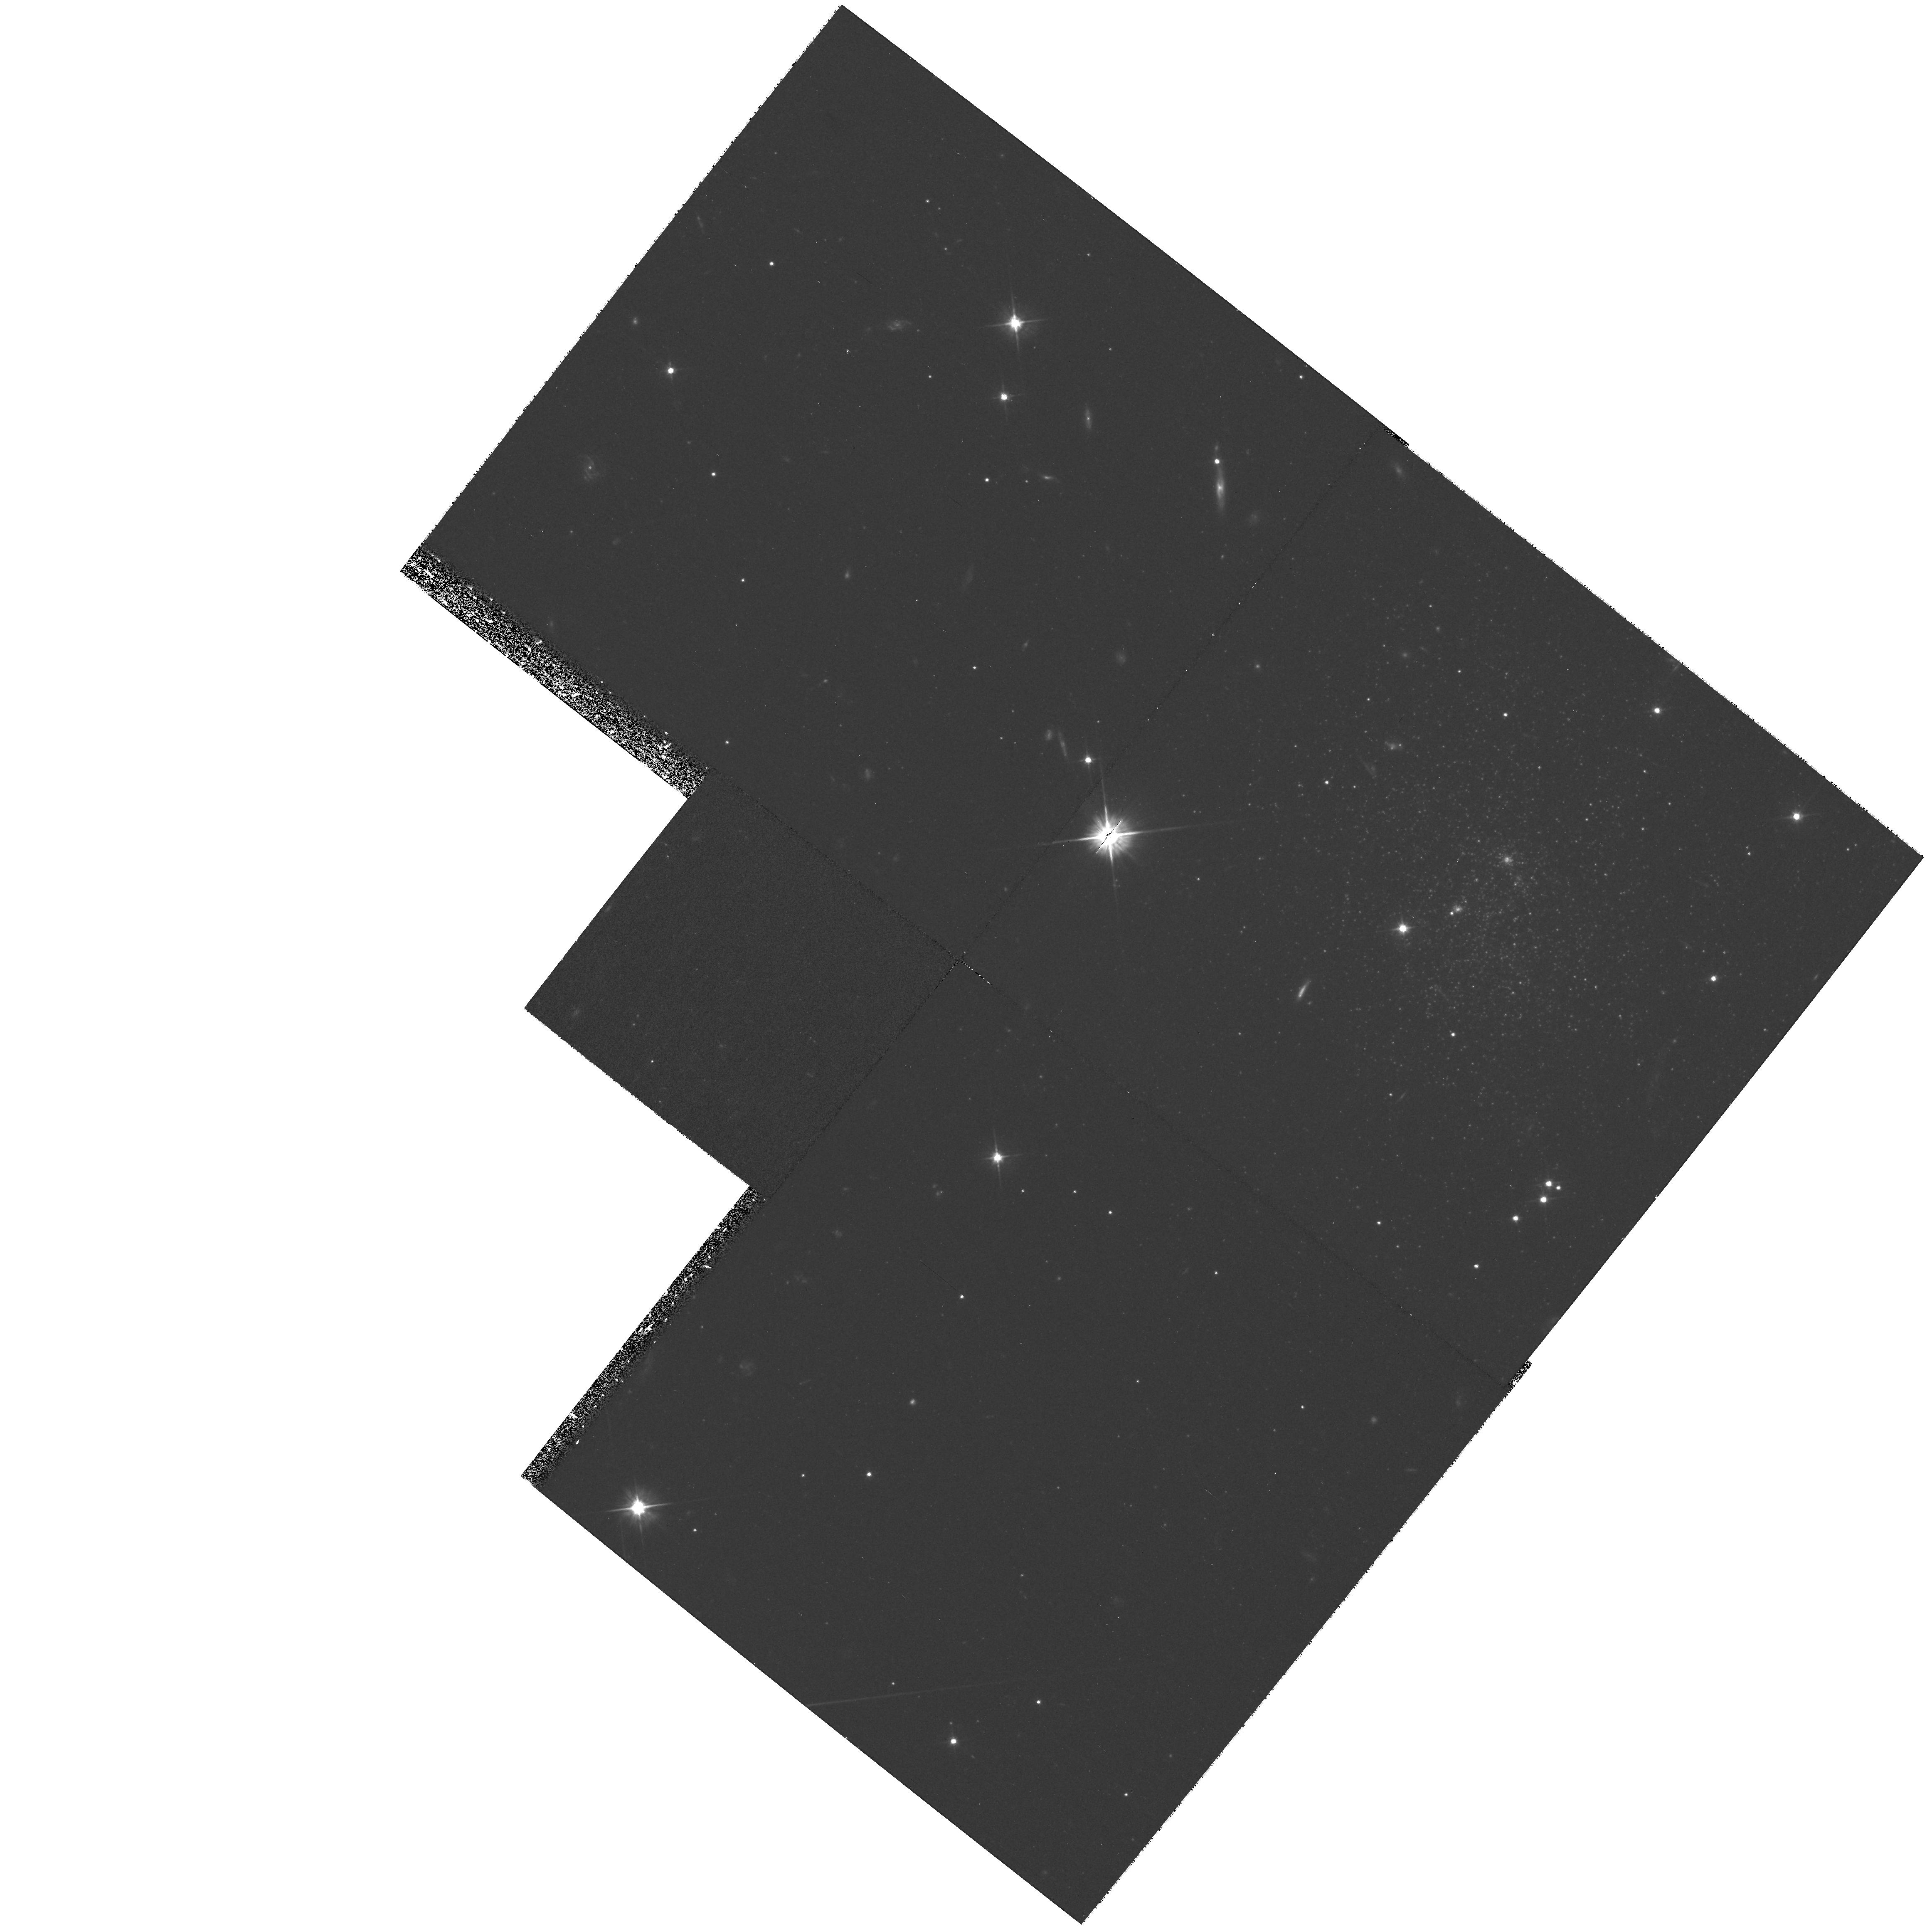
Target: HIPASS1321-31
Instrument: WFPC2/PC
Filter: F555W
Exposure: 1.4 h
Observation ID: hst_9115_01_wfpc2_pc_f555w_u6dt01

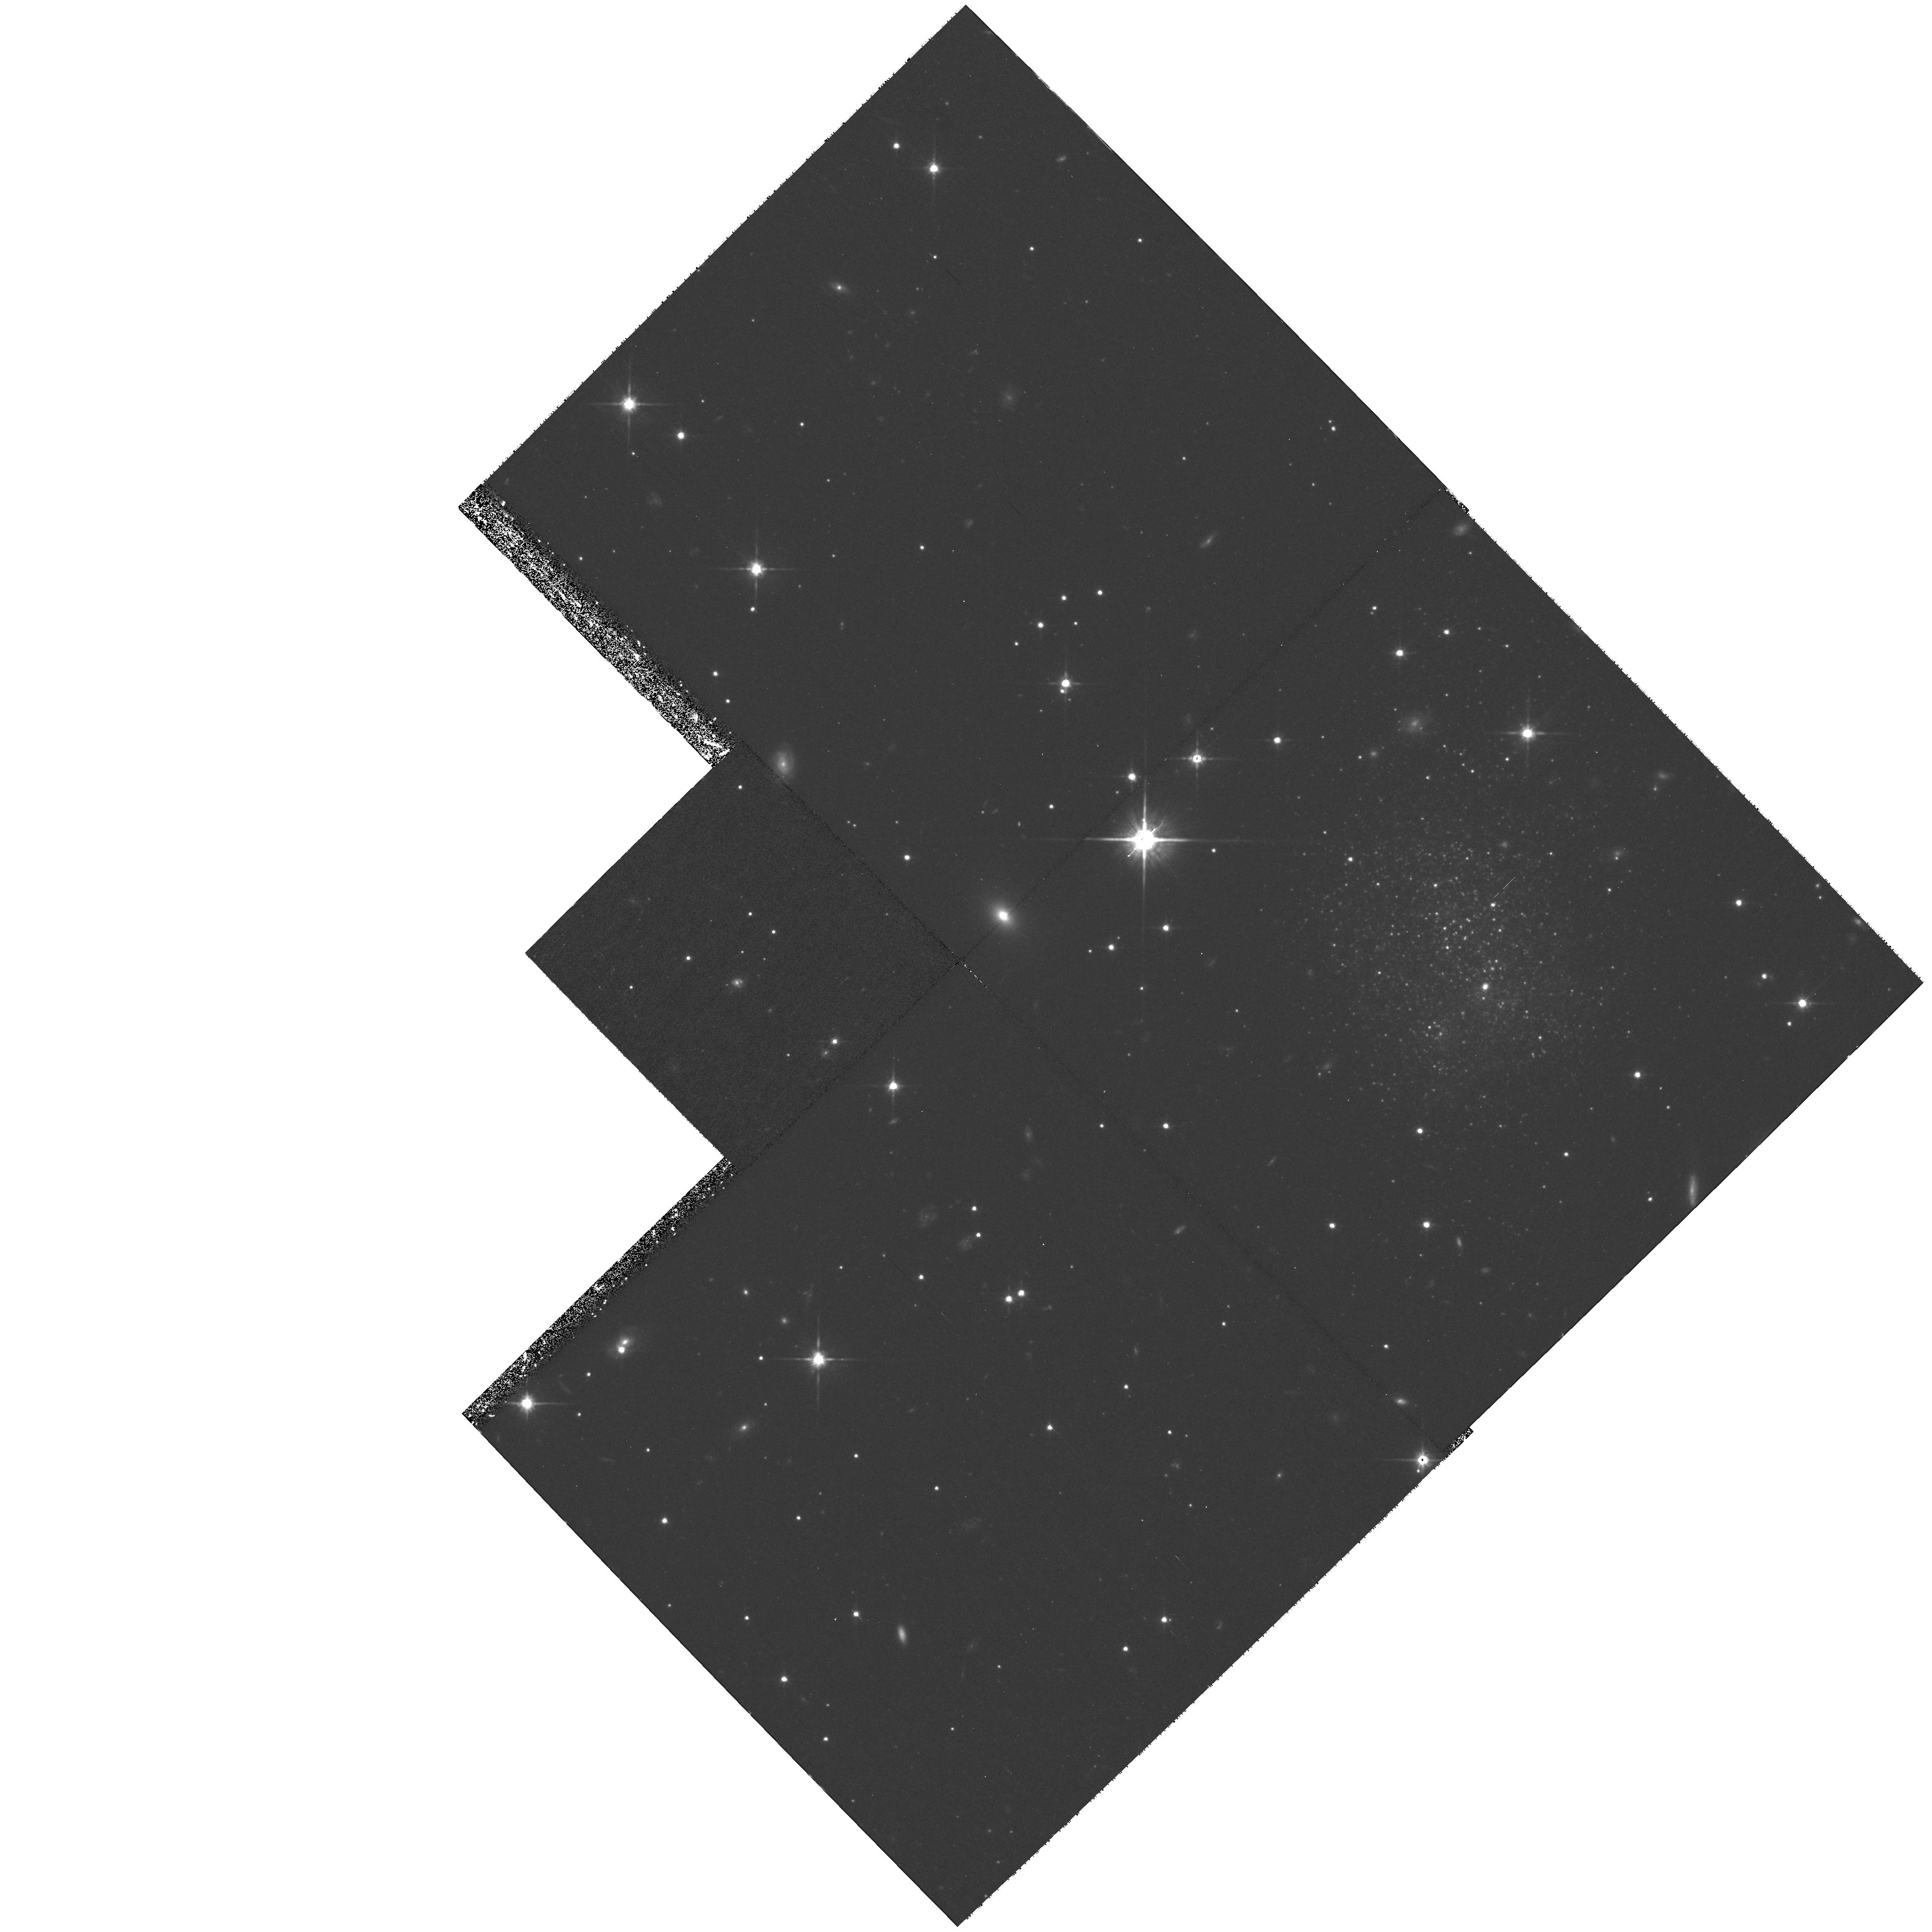
Target: HIPASS1337-39
Instrument: WFPC2/PC
Filter: F814W
Exposure: 1.4 h
Observation ID: hst_9115_03_wfpc2_pc_f814w_u6dt03

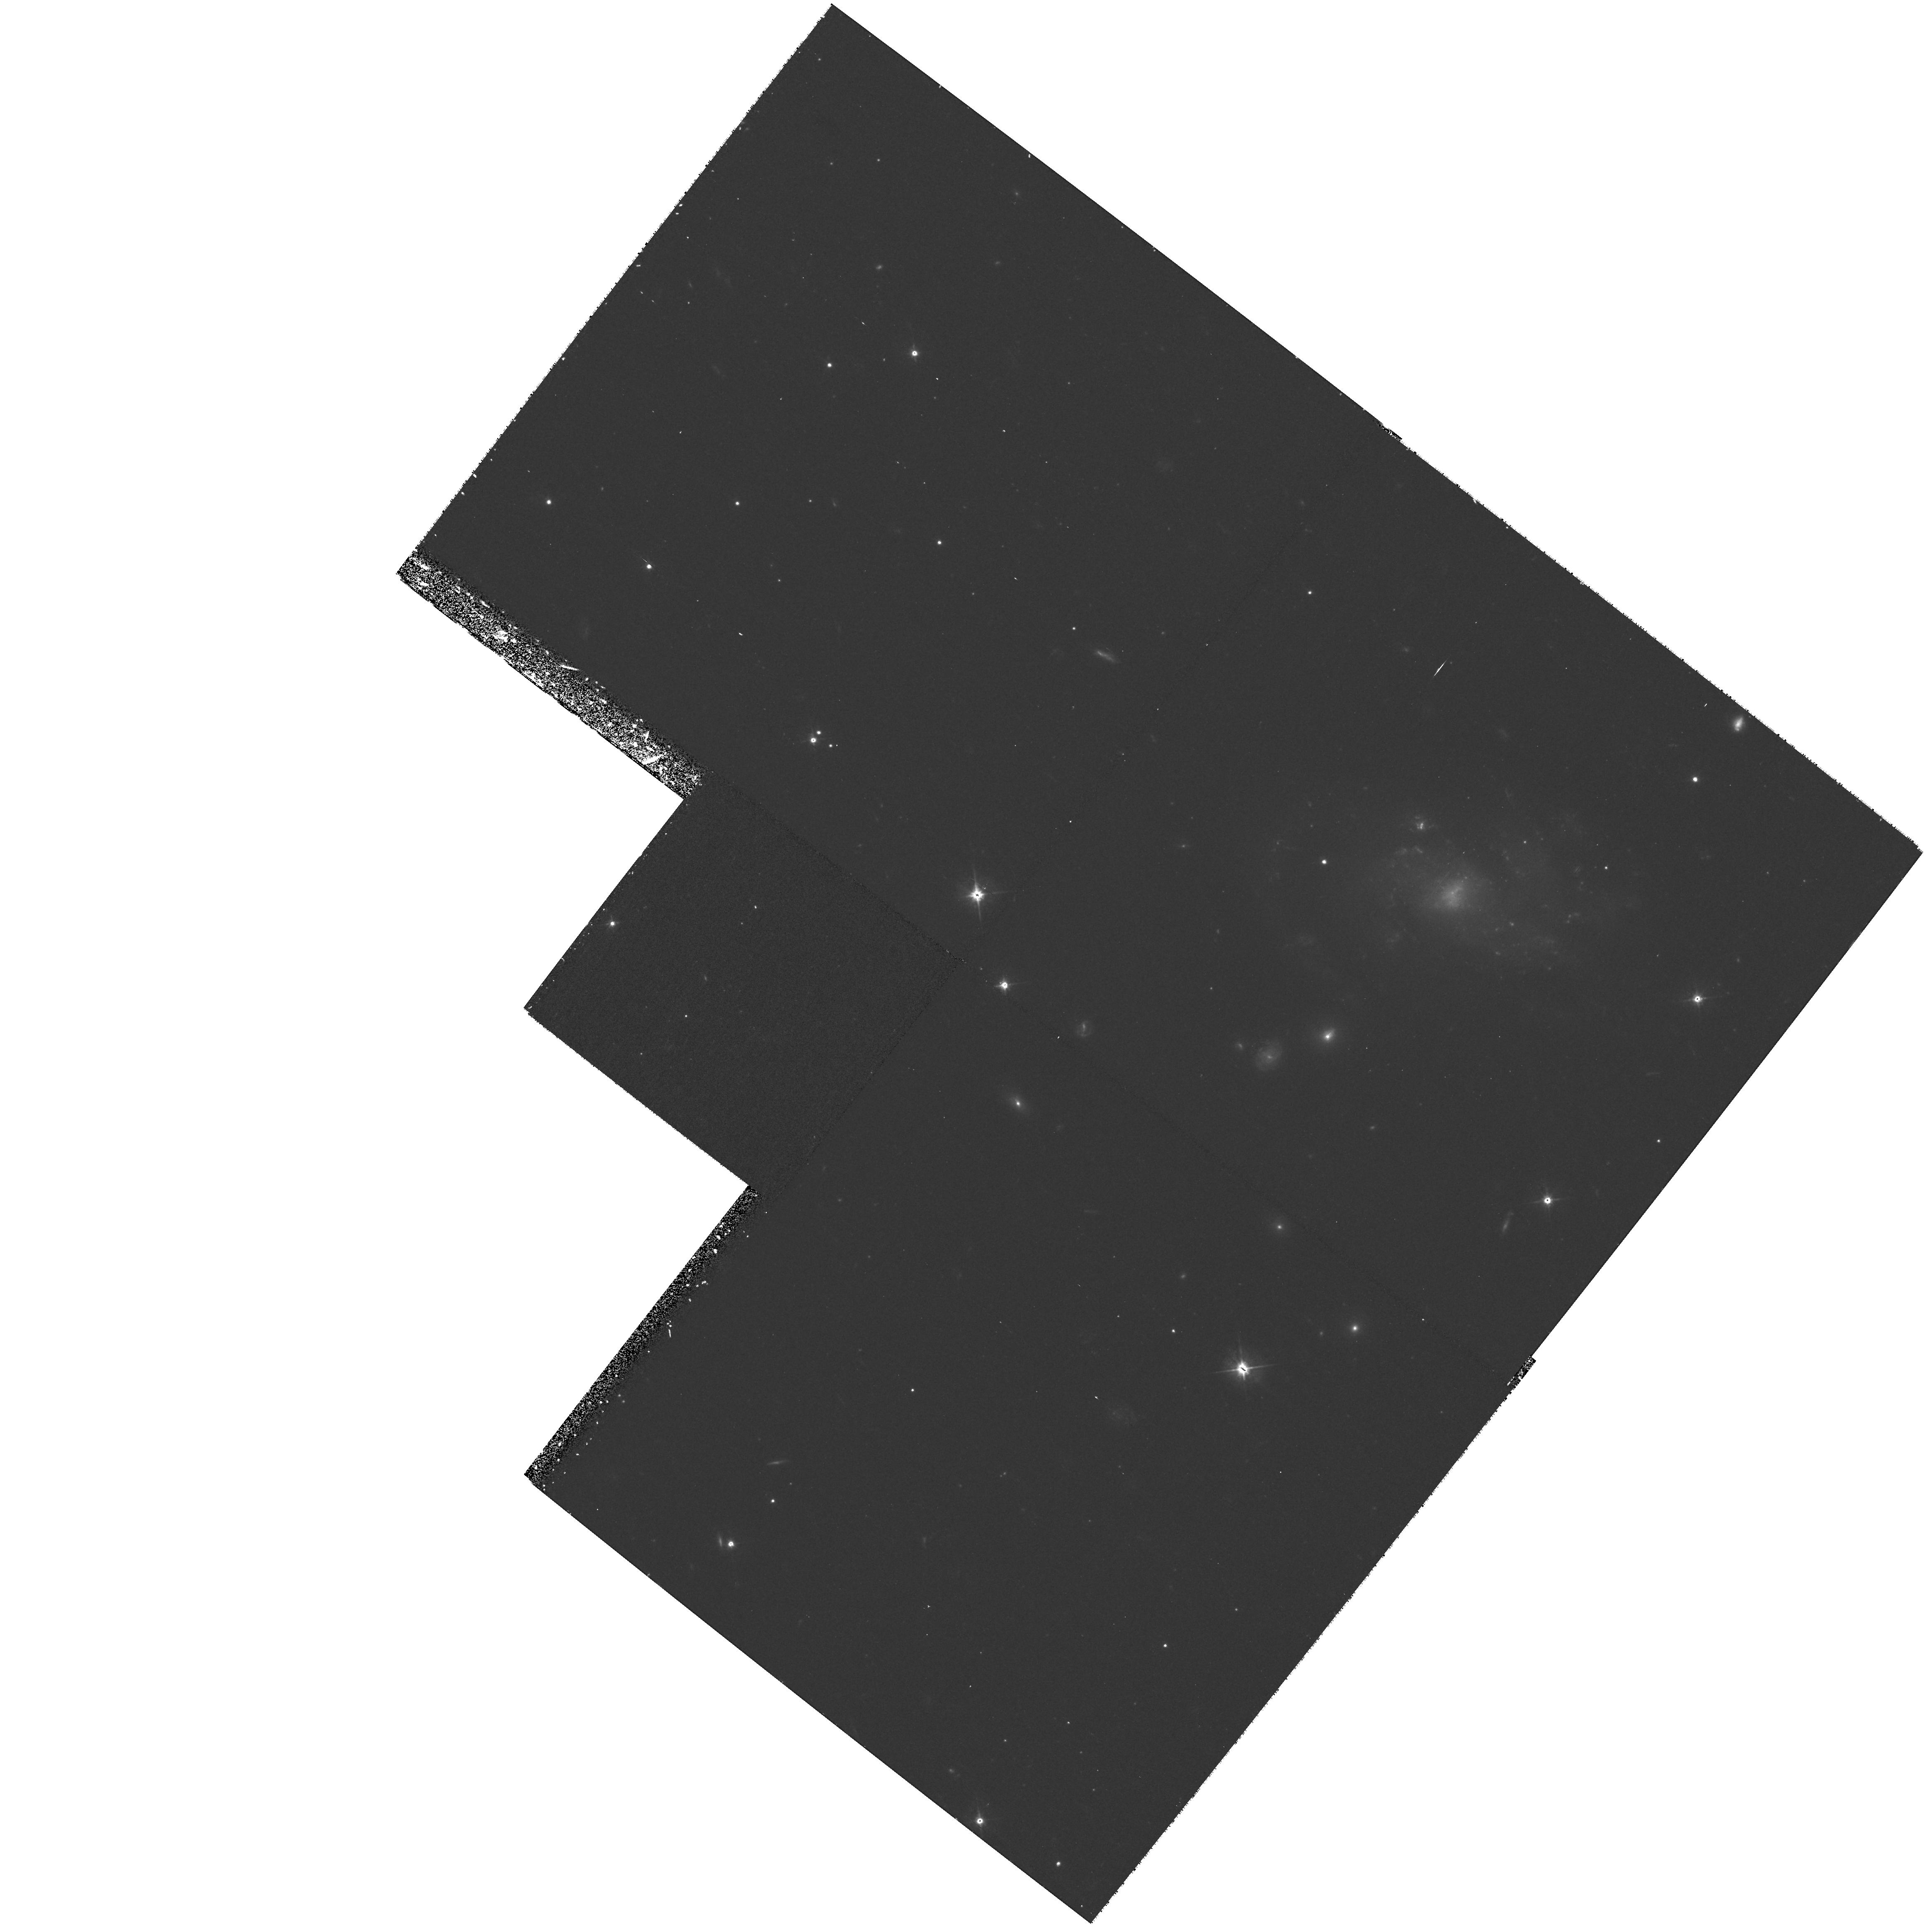
Target: HIPASS1328-30
Instrument: WFPC2/PC
Filter: F555W
Exposure: 1.4 h
Observation ID: hst_9115_02_wfpc2_pc_f555w_u6dt02

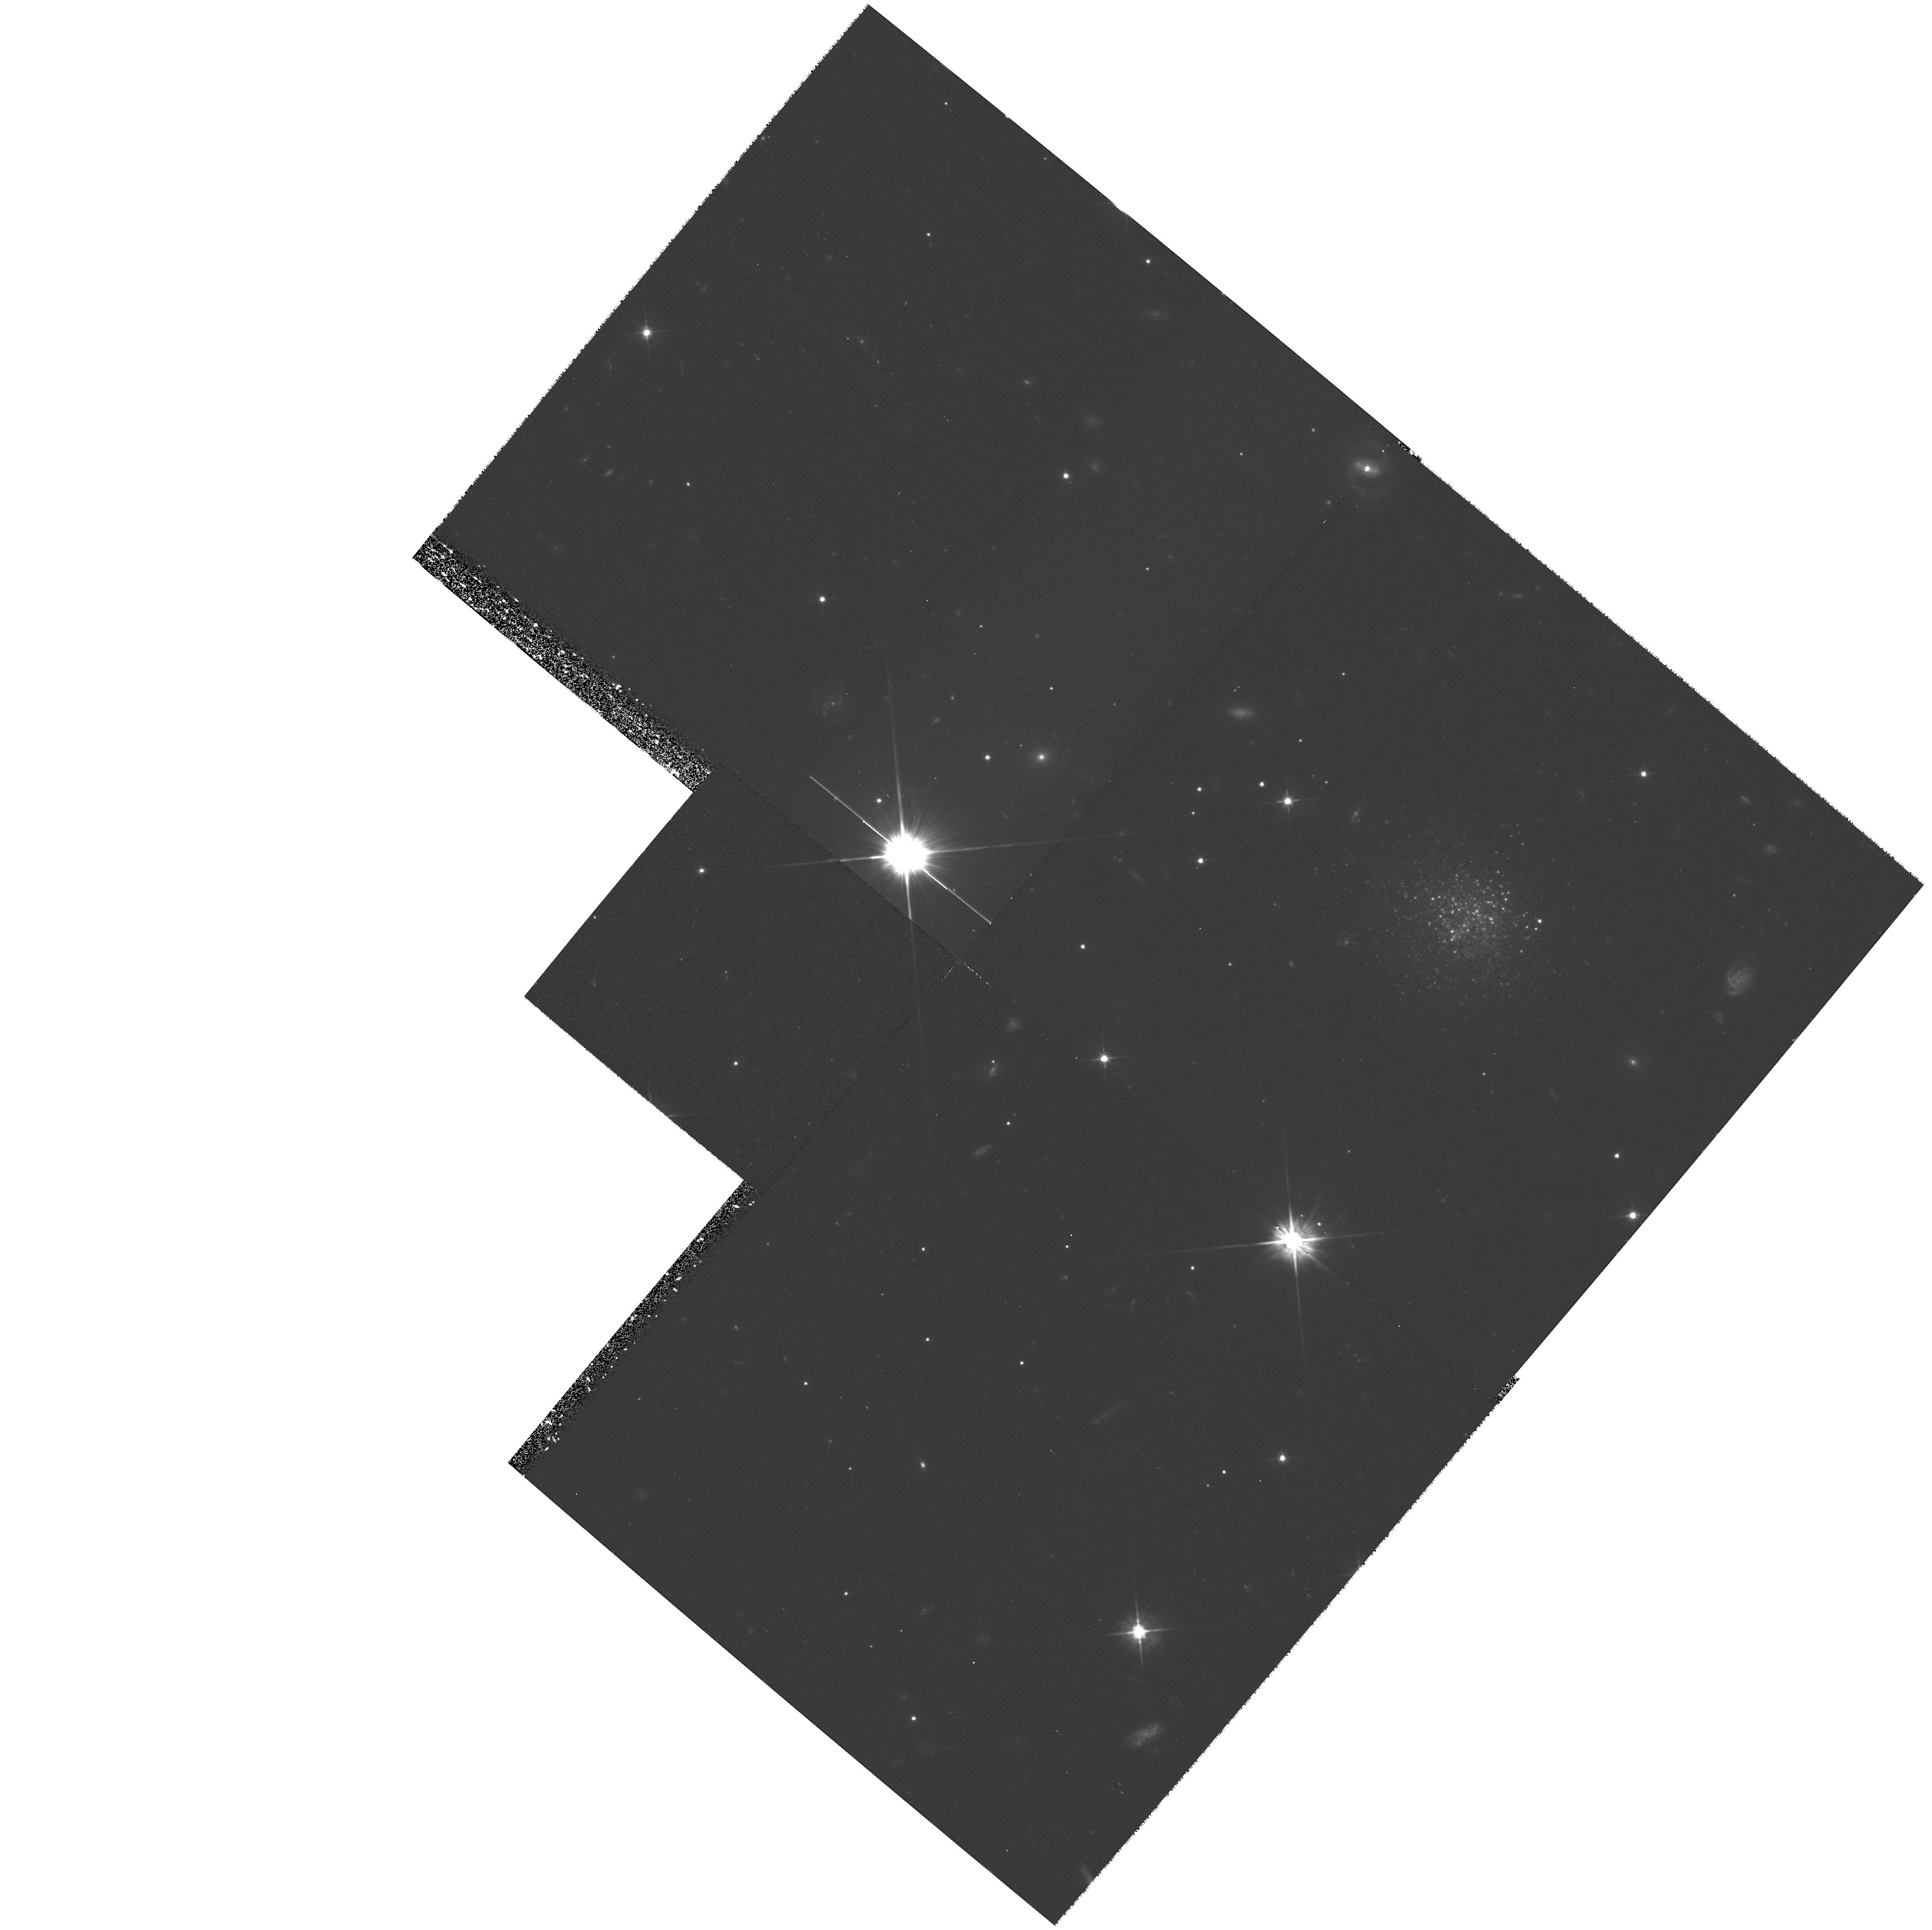
Target: DEEP1337-33
Instrument: WFPC2/PC
Filter: F555W
Exposure: 1.4 h
Observation ID: hst_9115_04_wfpc2_pc_f555w_u6dt04

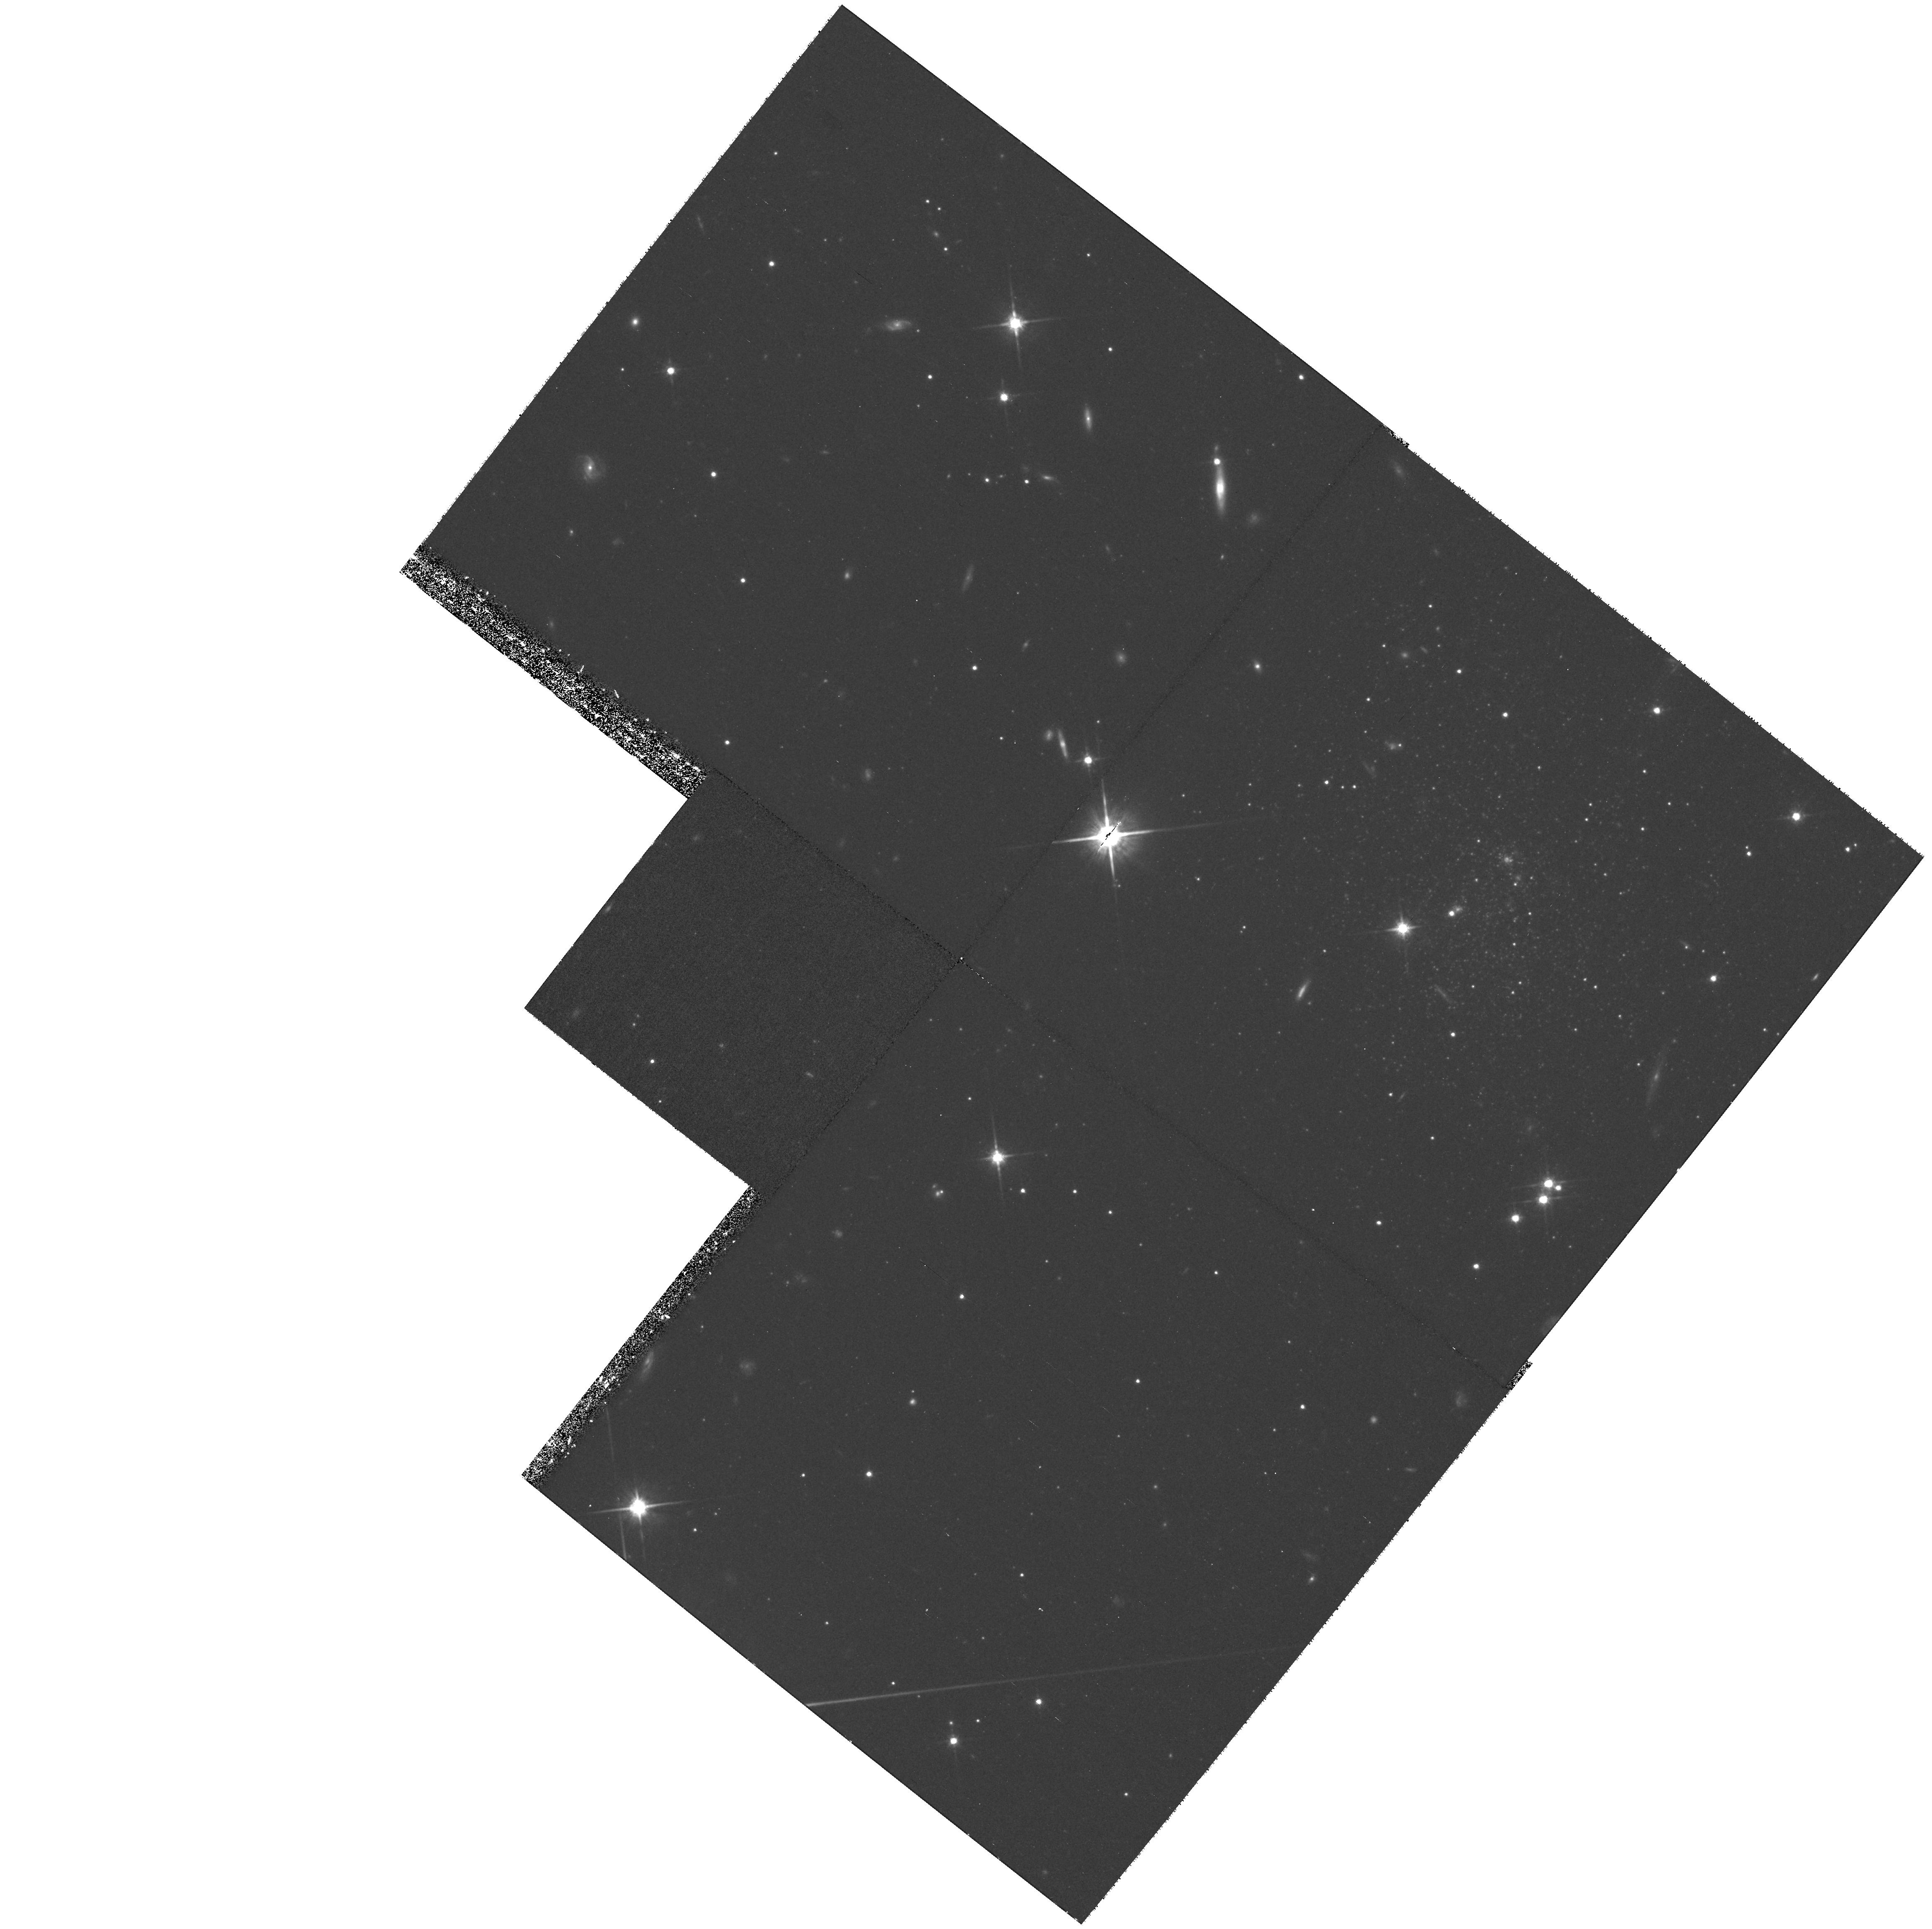
Target: HIPASS1321-31
Instrument: WFPC2/PC
Filter: F814W
Exposure: 1.4 h
Observation ID: hst_9115_01_wfpc2_pc_f814w_u6dt01

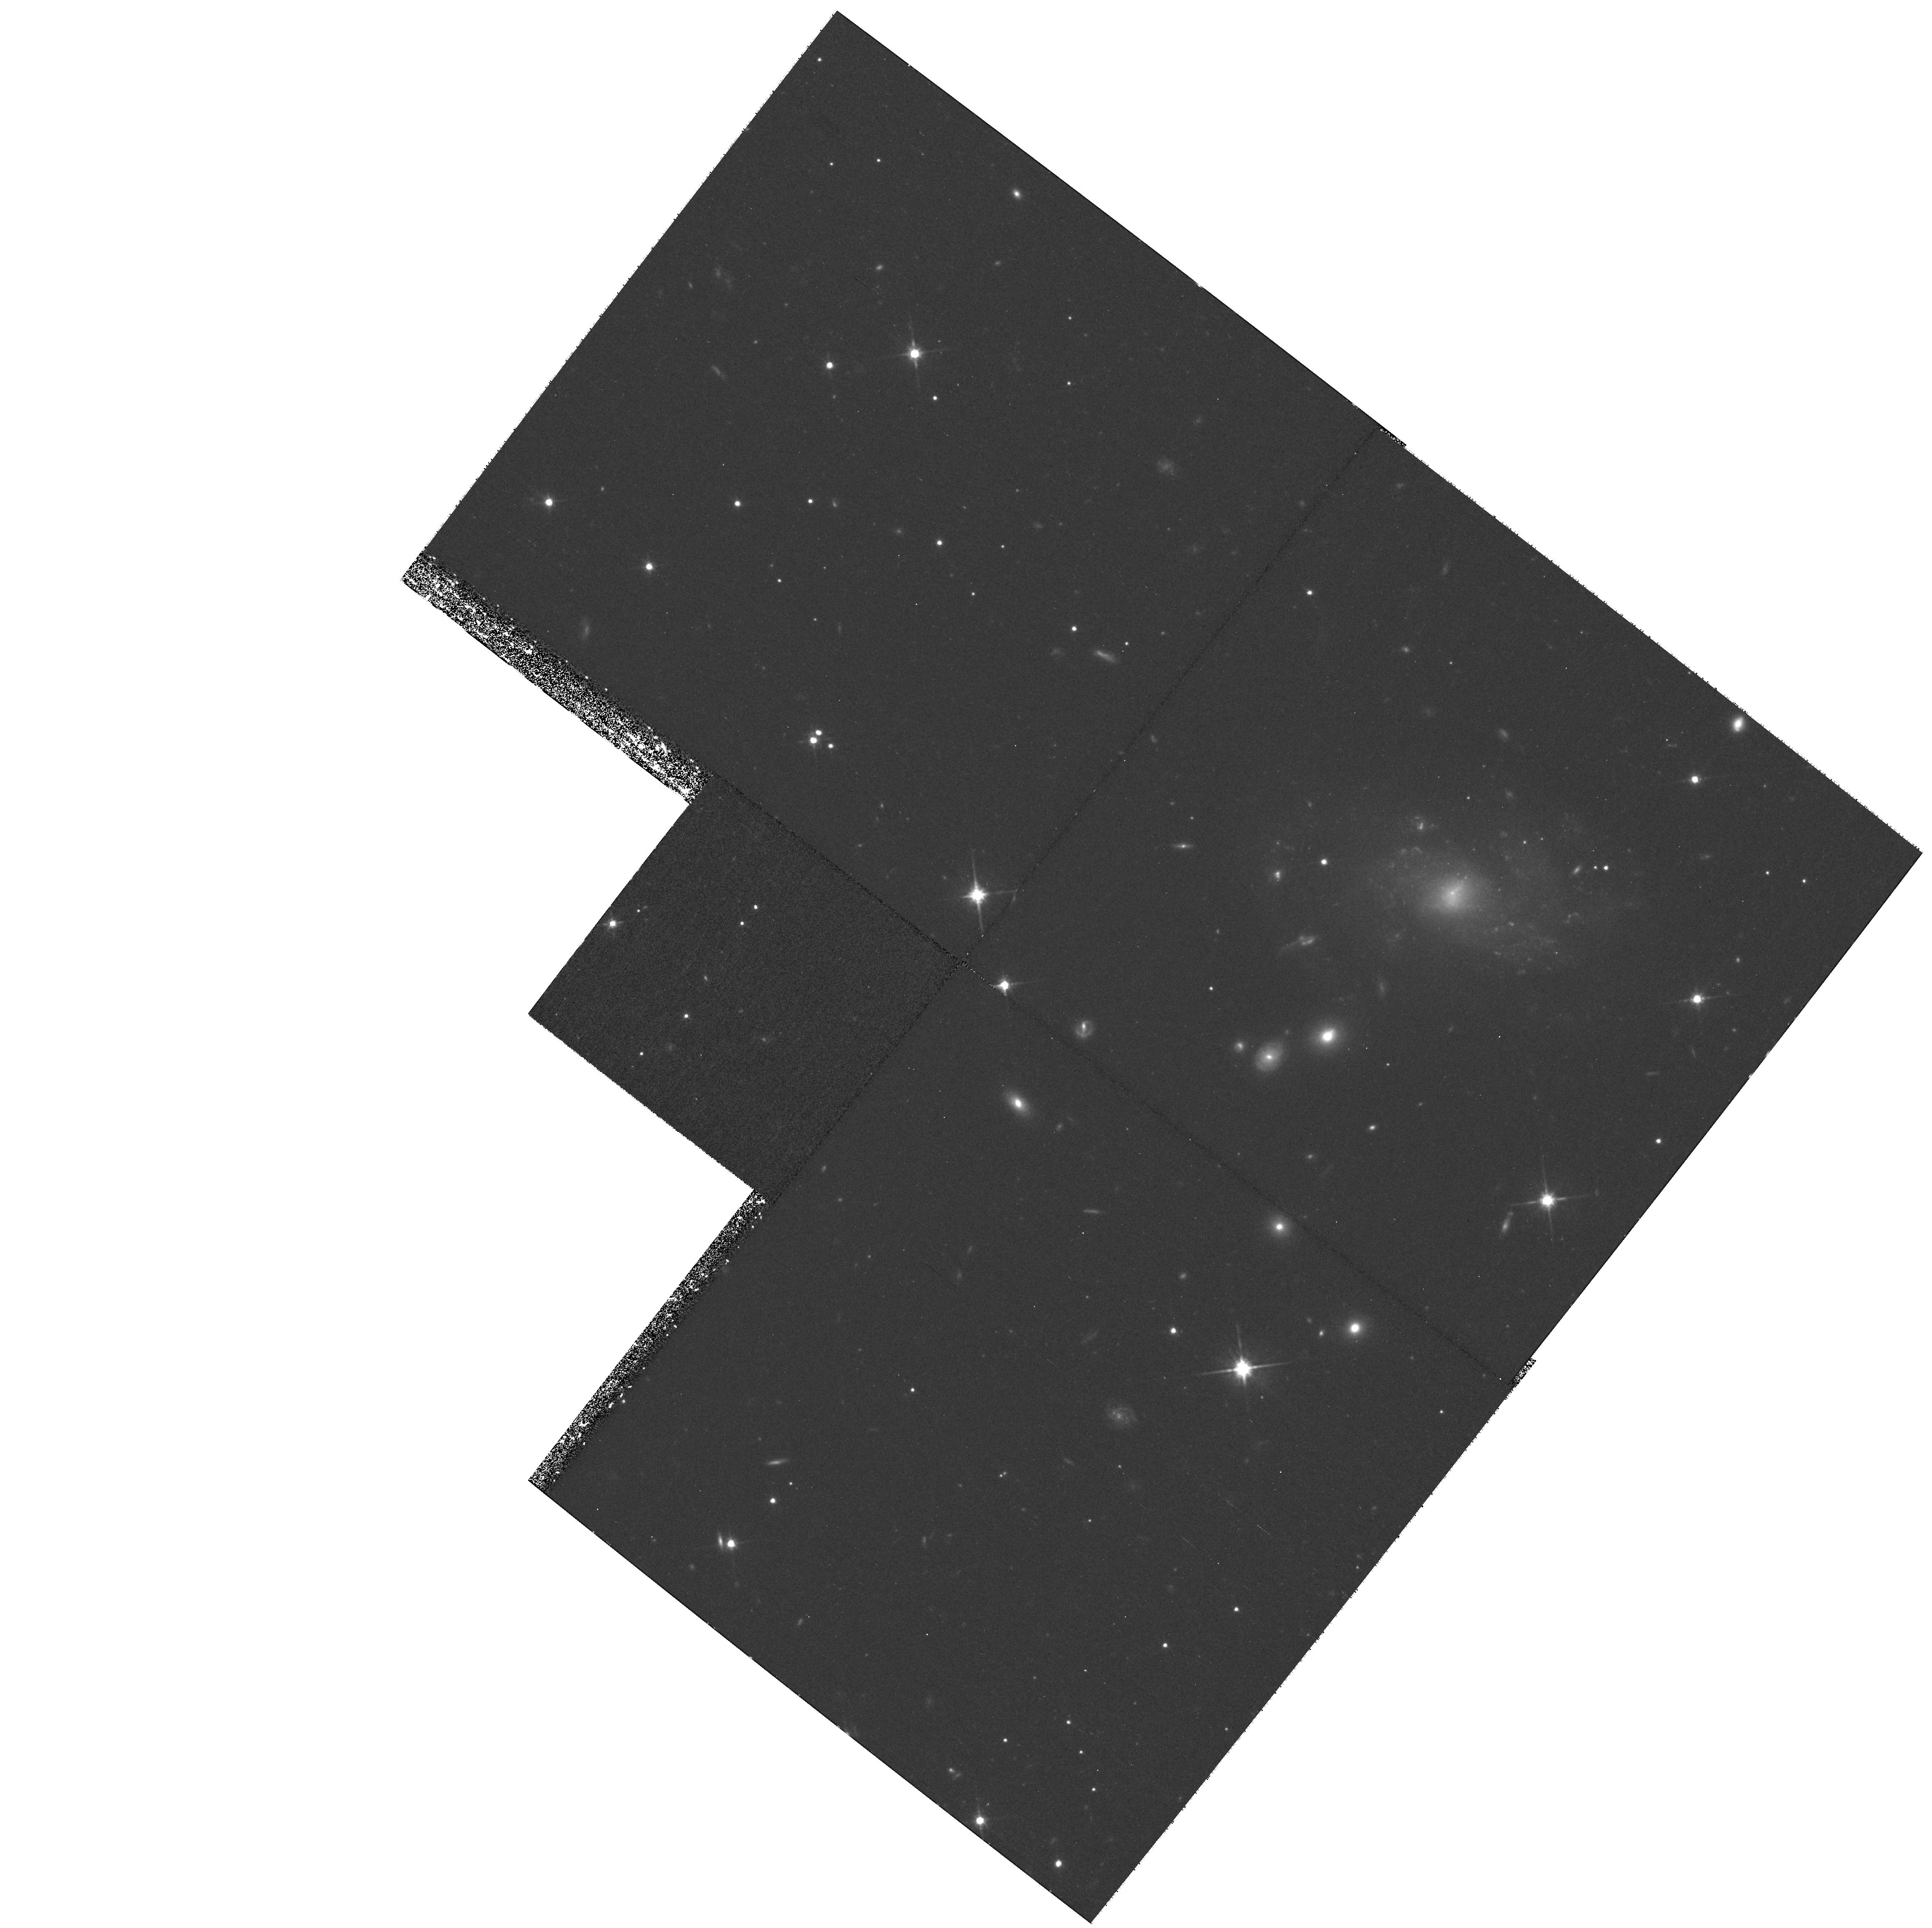
Target: HIPASS1328-30
Instrument: WFPC2/PC
Filter: F814W
Exposure: 1.4 h
Observation ID: hst_9115_02_wfpc2_pc_f814w_u6dt02

The Evolution of Extreme Gas Rich Galaxies (PI: Knezek, Patricia)

We propose to observe a recently discovered sample of the closest known low surface brightness (LSB), very gas-rich dwarf galaxies outside of the Local Group. These galaxies represent an extreme star formation environment, where the fuel for star formation appears plentiful, the local environment (the Centaurus A group of galaxies) provides opportunities for tidally-induced star formation, and yet star formation appears to be surpressed (by two orders of magnitude) compared to other `typical' galaxies. Our goal is to understand the star formation history in this puzzling environment of low stellar density and high gas content. By resolving the underlying stellar component with WFPC2, we will obtain critical information on the mean metallicity and star formation history of these galaxies. The HST data will be combined with a vigorous ground-based program to study the ongoing massive star formation rate and the mean age of the stellar population, through a combination of broadband (UBVRI) and narrowband (H-alpha and [S II]) imaging. The combined data sets will help us understand the star formation process in these extreme gas-rich LSB galaxies, and in gaseous galaxies in general. Such knowledge is key for our comprehension of the present day role of the most common type of potentially star forming galaxies in the Universe, and may aid us in interpreting results at high redshifts on star formation in the early universe.